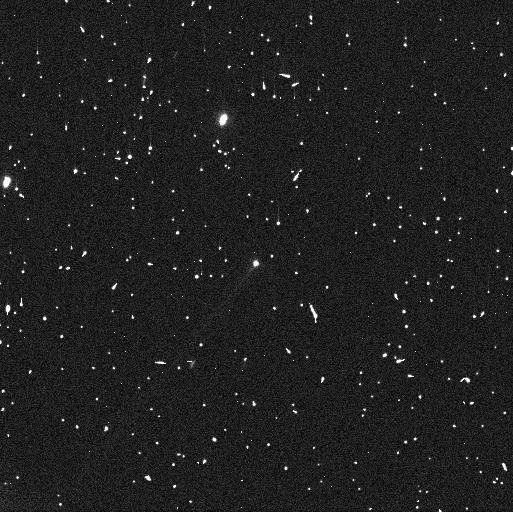
Target: 288P
Instrument: WFC3/UVIS
Filter: F606W
Exposure: 4 min
Observation ID: if0p01d6q

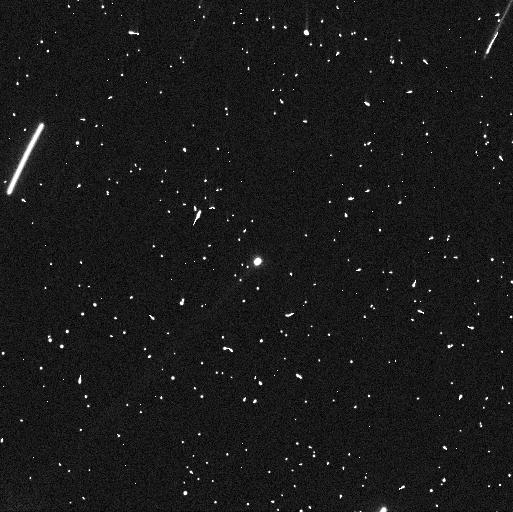
Target: 288P-B
Instrument: WFC3/UVIS
Filter: F606W
Exposure: 4 min
Observation ID: if0p03l9q

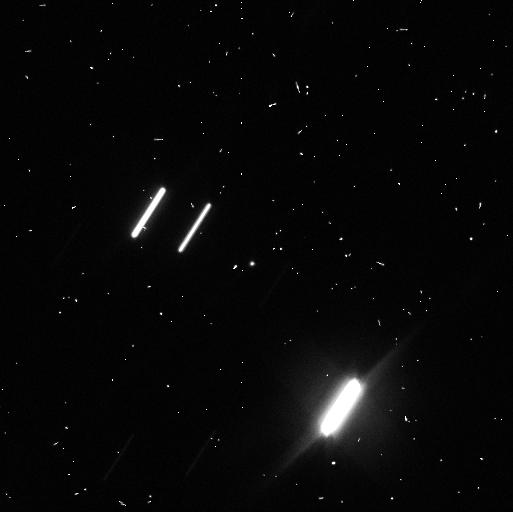
Target: 288P
Instrument: WFC3/UVIS
Filter: F606W
Exposure: 4 min
Observation ID: if0p02a7q

Interconnection between outgassing, fast rotation and mutual orbit in binary main-belt comet 288P (PI: Agarwal, Jessica)

The binary asteroid 288P is unusual both for its sublimation-driven activity and for its peculiar mutual orbit combining similarly-sized components with a wide separation and high eccentricity. The second half if 2022 will witness the 288P system emerging from its second perihelion passage after the binary nature was discovered. We here seek to verify the possibility indicated by earlier HST observations that the mutual orbit was perturbed by an outgassing-induced torque during the 2016/17 perihelion passage. If confirmed, the activity could have led to the unusually wide semimajor axis that cannot be achieved directly from rotational fission. In addition we seek to consolidate the identity of the active component(s) to find out if the activity is a direct consequence of the splitting event leading to binary formation. We also aim to constrain the size of the largest dust particles emitted from the active component(s) that is diagnostic of the strength of sublimation and the potential role played by fast rotation in lifting the dust. Finally, we seek to understand whether the level of activity is constant between apparitions, or if a trend can be identified that would indicate the evolution of exposed ice on main belt asteroids with time. We request five orbits of HST/WFC3 time to be scheduled at roughly 4 week intervals between August and December 2022. These data will allow us to measure the brightness and separations of the components and the evolution of dust lingering from the perihelion passage in winter 2021/22. Only HST is able to spatially resolve the components (max. separation 0.1 arcsec) and central dust cloud of this faint (V=22mag) target.